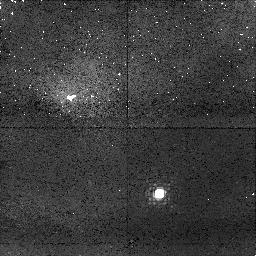
Target: LSR0602+3910
Instrument: NICMOS/NIC1
Filter: F108N
Exposure: 43 min
Observation ID: n8xw06010

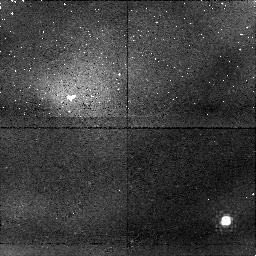
Target: 2MASSWJ004521+1634
Instrument: NICMOS/NIC1
Filter: F108N
Exposure: 43 min
Observation ID: n8xw13010

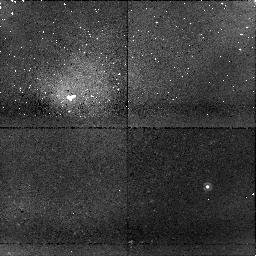
Target: 2MASSWJ152322+3014
Instrument: NICMOS/NIC1
Filter: F108N
Exposure: 43 min
Observation ID: n8xw12010

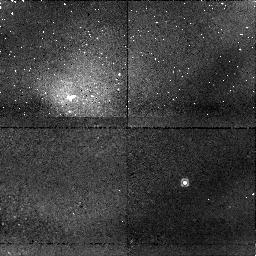
Target: 2MASSWJ124646+4027
Instrument: NICMOS/NIC1
Filter: F108N
Exposure: 43 min
Observation ID: n8xw10010

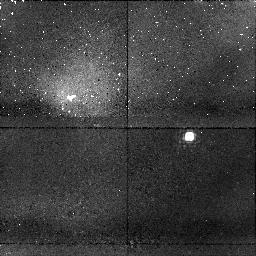
Target: 2MASSIJ0835-0819
Instrument: NICMOS/NIC1
Filter: F108N
Exposure: 43 min
Observation ID: n8xw09010

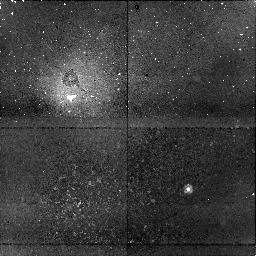
Target: 2MASSIJ082519+2115
Instrument: NICMOS/NIC1
Filter: F108N
Exposure: 43 min
Observation ID: n8xw08010

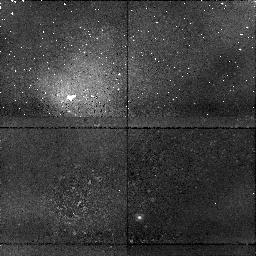
Target: 2MASSWJ010332+1935
Instrument: NICMOS/NIC1
Filter: F108N
Exposure: 43 min
Observation ID: n8xw03010

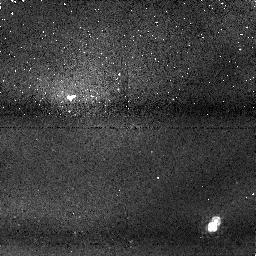
Target: KELU1
Instrument: NICMOS/NIC1
Filter: F113N
Exposure: 47 min
Observation ID: n8xw11020

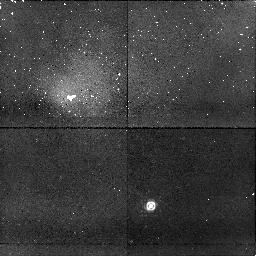
Target: 2MASSIJ0652+4710
Instrument: NICMOS/NIC1
Filter: F108N
Exposure: 43 min
Observation ID: n8xw07010

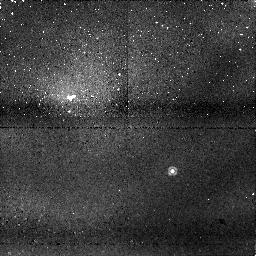
Target: 2MASSWJ033703-1758
Instrument: NICMOS/NIC1
Filter: F113N
Exposure: 47 min
Observation ID: n8xw05020

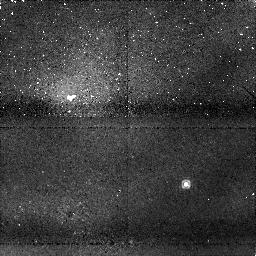
Target: 2MASSWJ005110-1544
Instrument: NICMOS/NIC1
Filter: F113N
Exposure: 47 min
Observation ID: n8xw02020

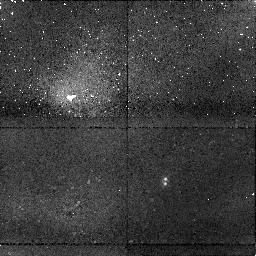
Target: 2MASSWJ031059+1648
Instrument: NICMOS/NIC1
Filter: F108N
Exposure: 43 min
Observation ID: n8xw04010

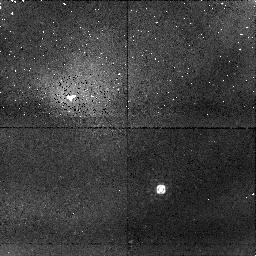
Target: 2MASSJ05591914-1404488
Instrument: NICMOS/NIC1
Filter: F108N
Exposure: 43 min
Observation ID: n8xw01010

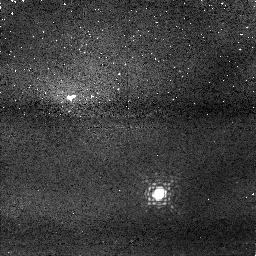
Target: LSR0602+3910
Instrument: NICMOS/NIC1
Filter: F113N
Exposure: 49 min
Observation ID: n8xw06020

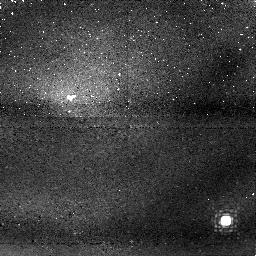
Target: 2MASSWJ004521+1634
Instrument: NICMOS/NIC1
Filter: F113N
Exposure: 47 min
Observation ID: n8xw13020

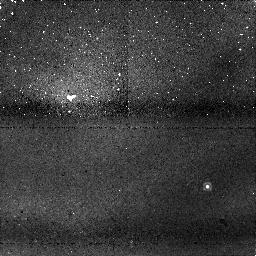
Target: 2MASSWJ152322+3014
Instrument: NICMOS/NIC1
Filter: F113N
Exposure: 47 min
Observation ID: n8xw12020

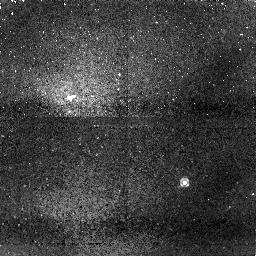
Target: 2MASSWJ124646+4027
Instrument: NICMOS/NIC1
Filter: F113N
Exposure: 49 min
Observation ID: n8xw10020

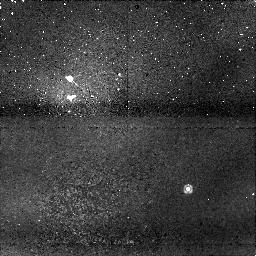
Target: 2MASSIJ082519+2115
Instrument: NICMOS/NIC1
Filter: F113N
Exposure: 47 min
Observation ID: n8xw08020

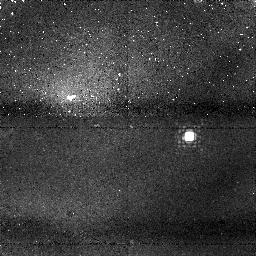
Target: 2MASSIJ0835-0819
Instrument: NICMOS/NIC1
Filter: F113N
Exposure: 47 min
Observation ID: n8xw09020

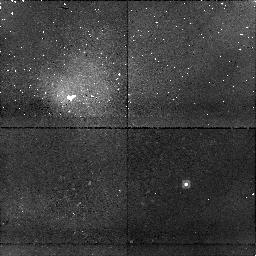
Target: 2MASSWJ005110-1544
Instrument: NICMOS/NIC1
Filter: F108N
Exposure: 43 min
Observation ID: n8xw02010

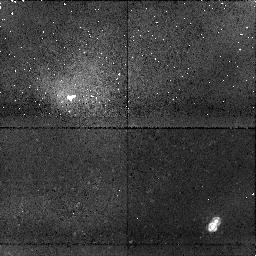
Target: KELU1
Instrument: NICMOS/NIC1
Filter: F108N
Exposure: 43 min
Observation ID: n8xw11010

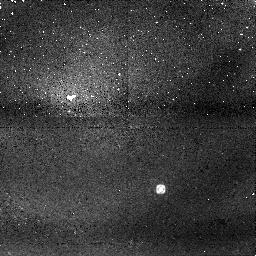
Target: 2MASSJ05591914-1404488
Instrument: NICMOS/NIC1
Filter: F113N
Exposure: 47 min
Observation ID: n8xw01020

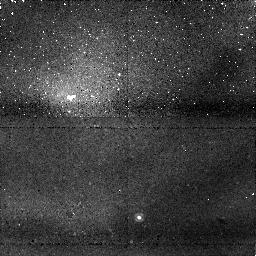
Target: 2MASSWJ010332+1935
Instrument: NICMOS/NIC1
Filter: F113N
Exposure: 47 min
Observation ID: n8xw03020

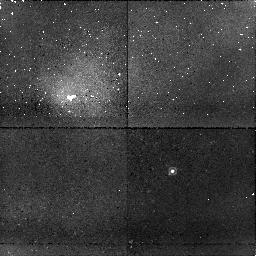
Target: 2MASSWJ033703-1758
Instrument: NICMOS/NIC1
Filter: F108N
Exposure: 43 min
Observation ID: n8xw05010

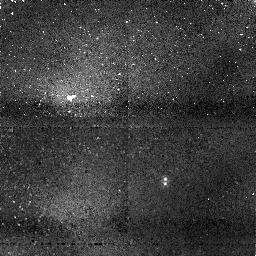
Target: 2MASSWJ031059+1648
Instrument: NICMOS/NIC1
Filter: F113N
Exposure: 47 min
Observation ID: n8xw04020

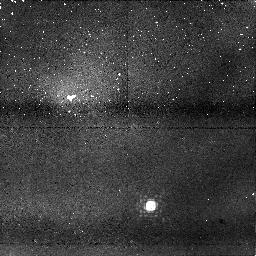
Target: 2MASSIJ0652+4710
Instrument: NICMOS/NIC1
Filter: F113N
Exposure: 51 min
Observation ID: n8xw07020

NICMOS Differential Imaging Search for Planetary Mass Companions to Nearby Young Brown Dwarfs (PI: Brandner, Wolfgang)

We propose to use the differential spectral imaging capability of HST/NICMOS (NIC1) to search for planetary mass companions. We target the twelve most nearby (within 30 pc), isolated (no known close companion), and young (< 1Gyr) brown dwarfs. All of them have spectral type L and show signs of Lithium absorption, which clearly proves their substellar nature and youth. Planetary mass companions with masses down to 6 Jupiter masses, and at separations larger than 3 A.U. are bright enough for a direct detection with HST/NICMOS using the spectral differential imaging technique in two narrow-band filters placed on and off molecular bands. The proposed project has the potential to lead to the first direct detection of a planetary mass object in orbit around a nearby brown dwarf.